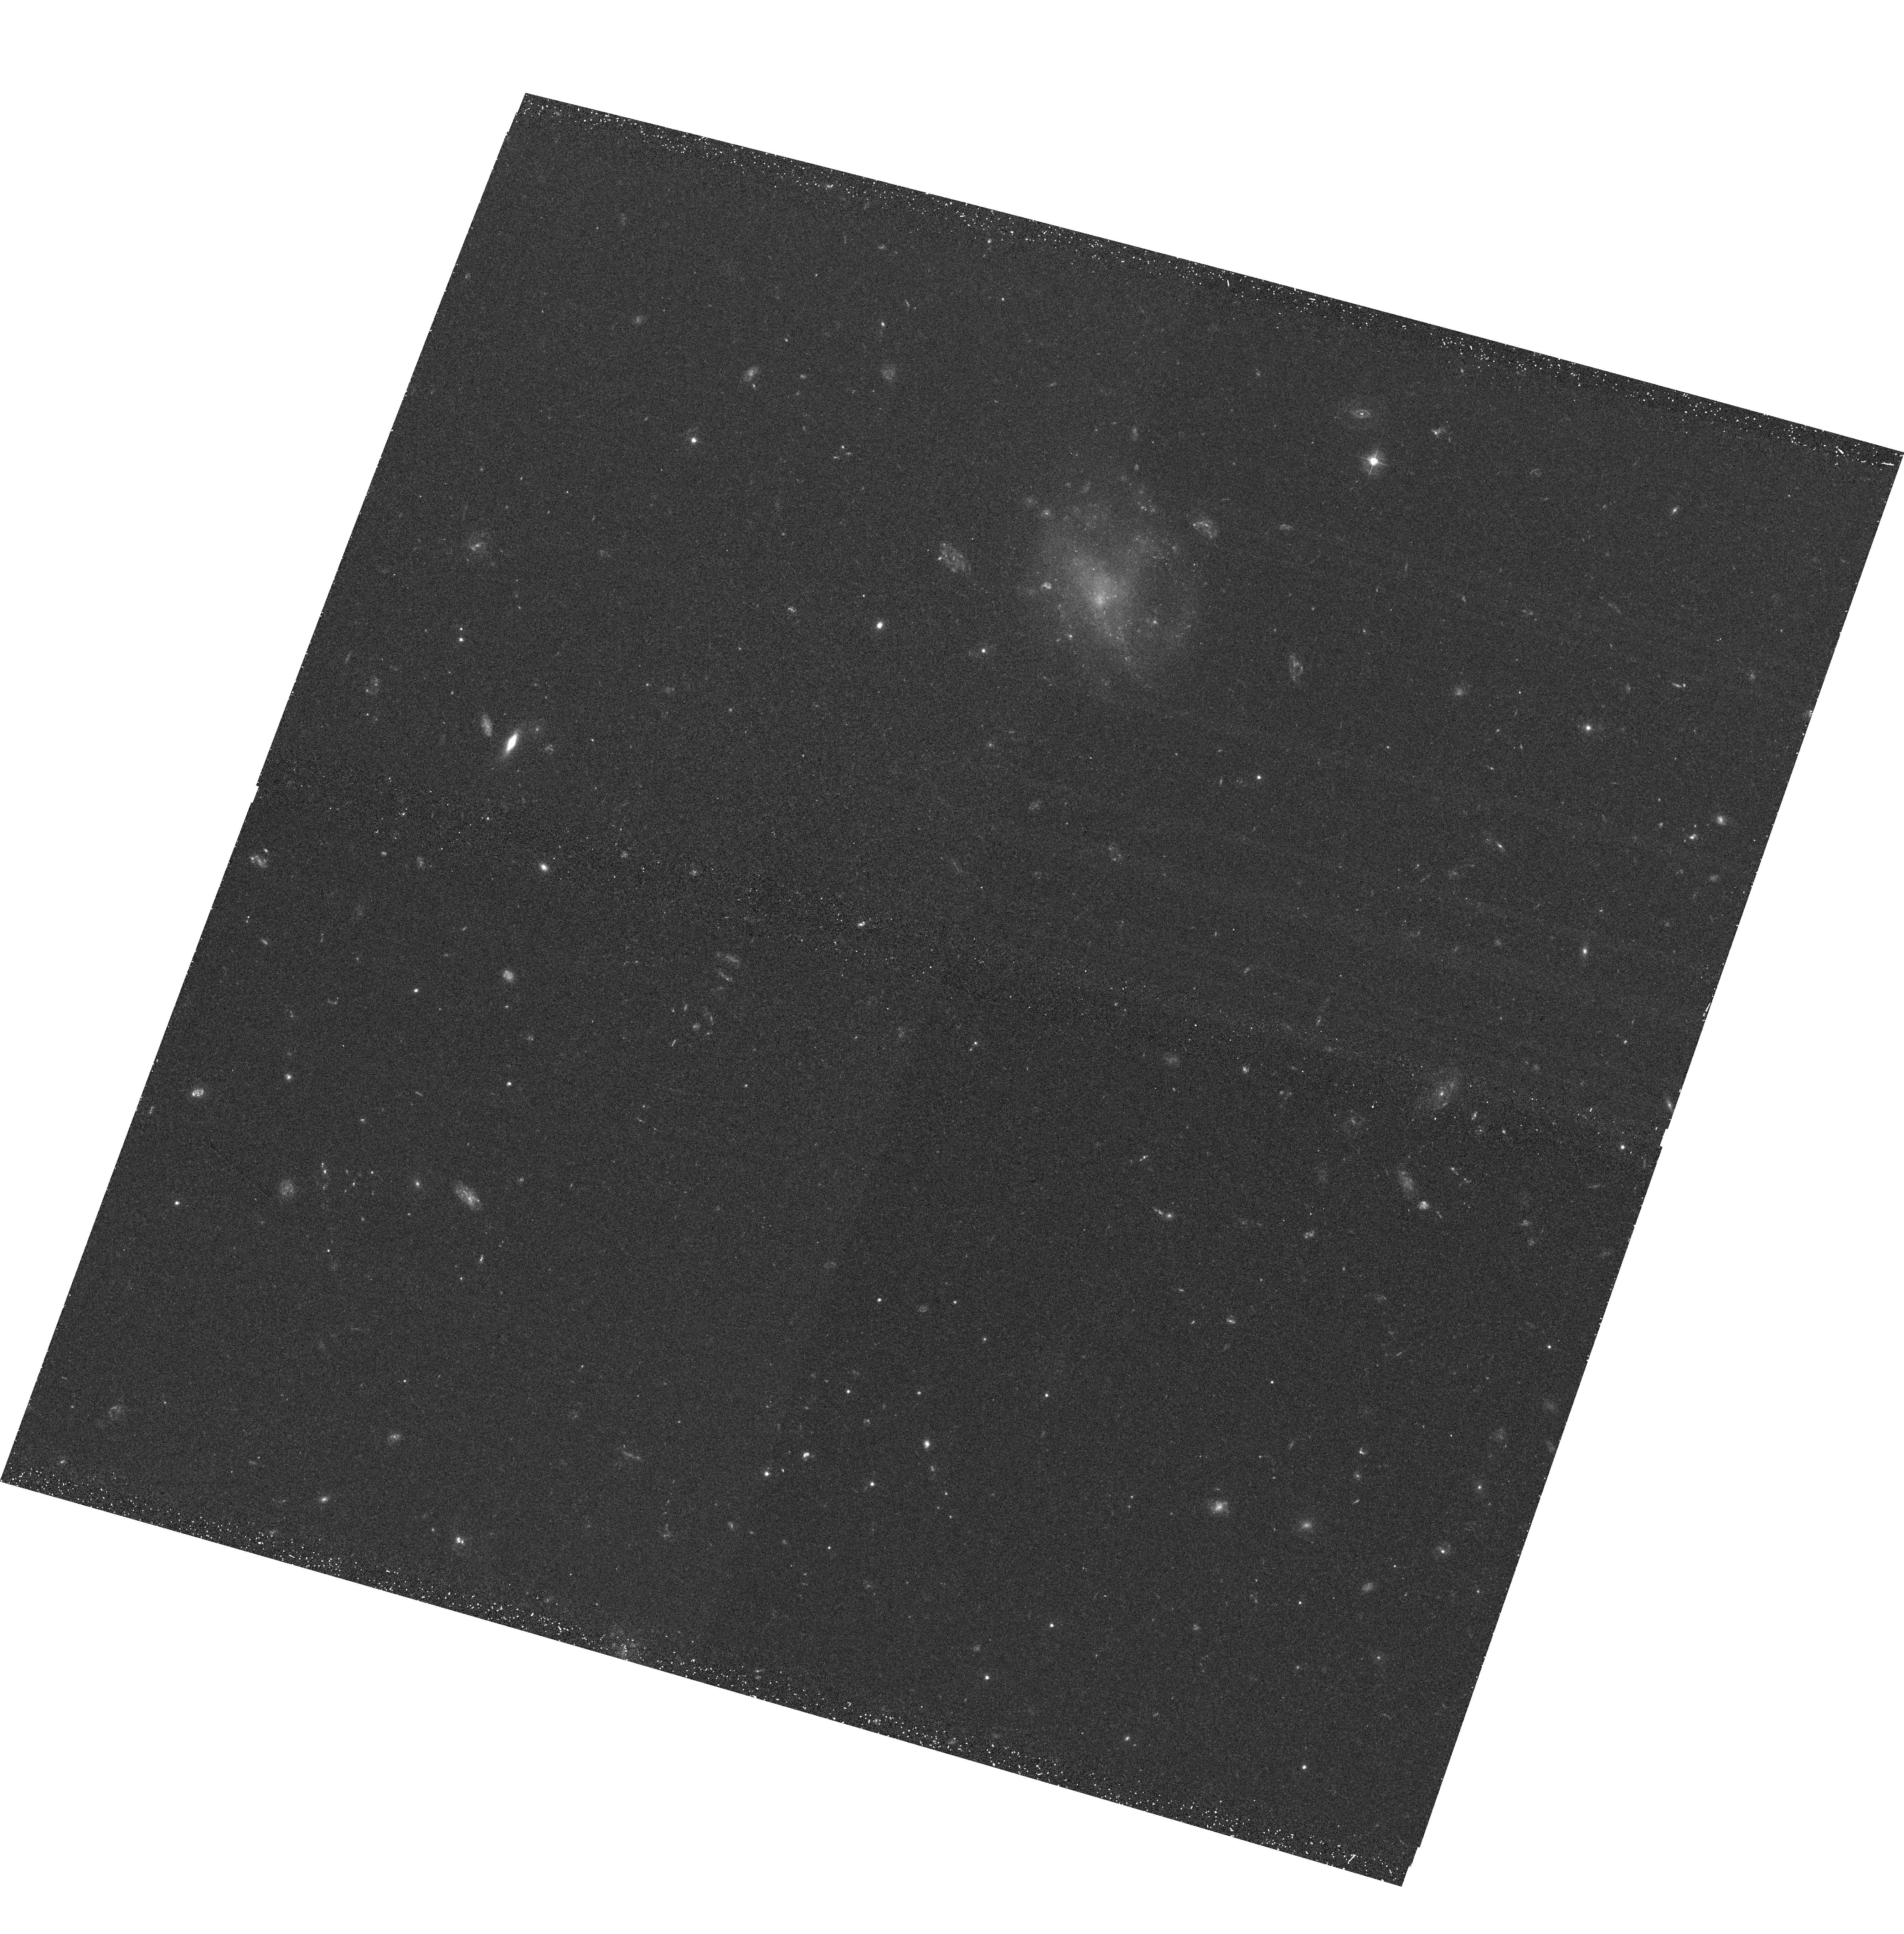
Target: SDSSJ161017.06+531455.2. Instrument: ACS/WFC. Filter: F435W. Exposure: 38 min. Observation ID: hst_10795_02_acs_wfc_f435w_j9pg02

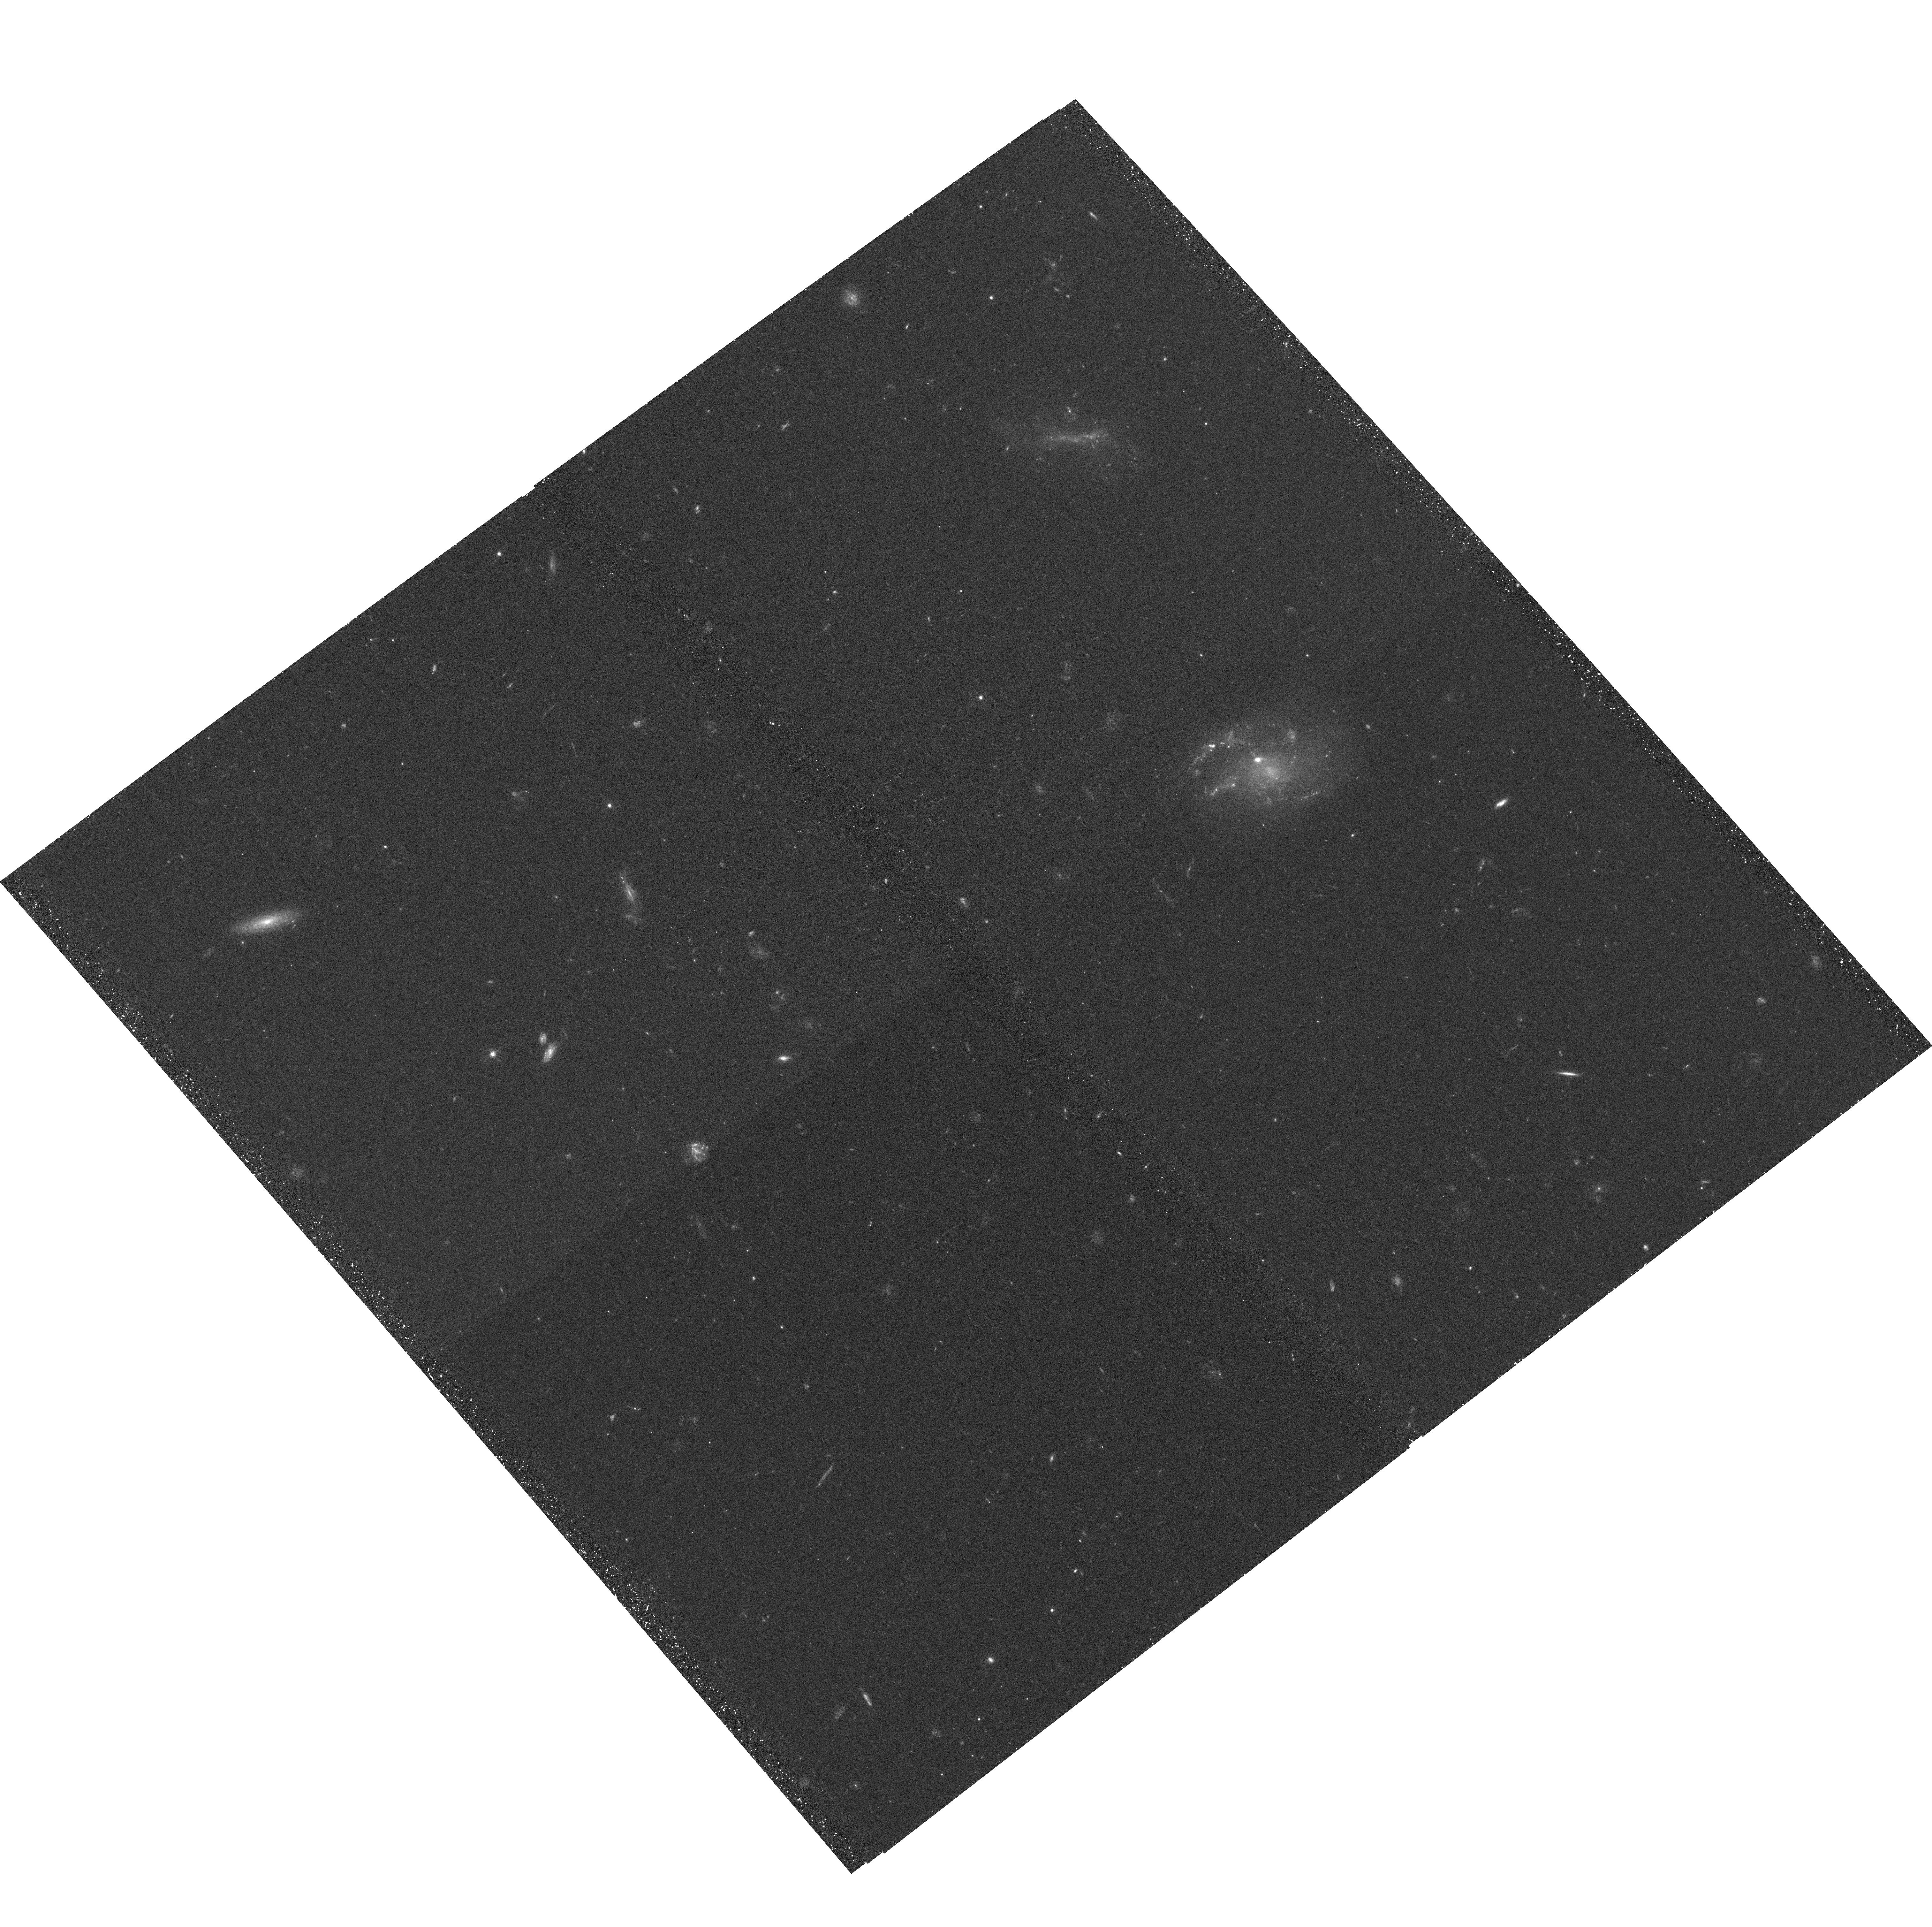
Target: SDSSJ092843.86+590021.6. Instrument: ACS/WFC. Filter: F435W. Exposure: 38 min. Observation ID: hst_10795_01_acs_wfc_f435w_j9pg01

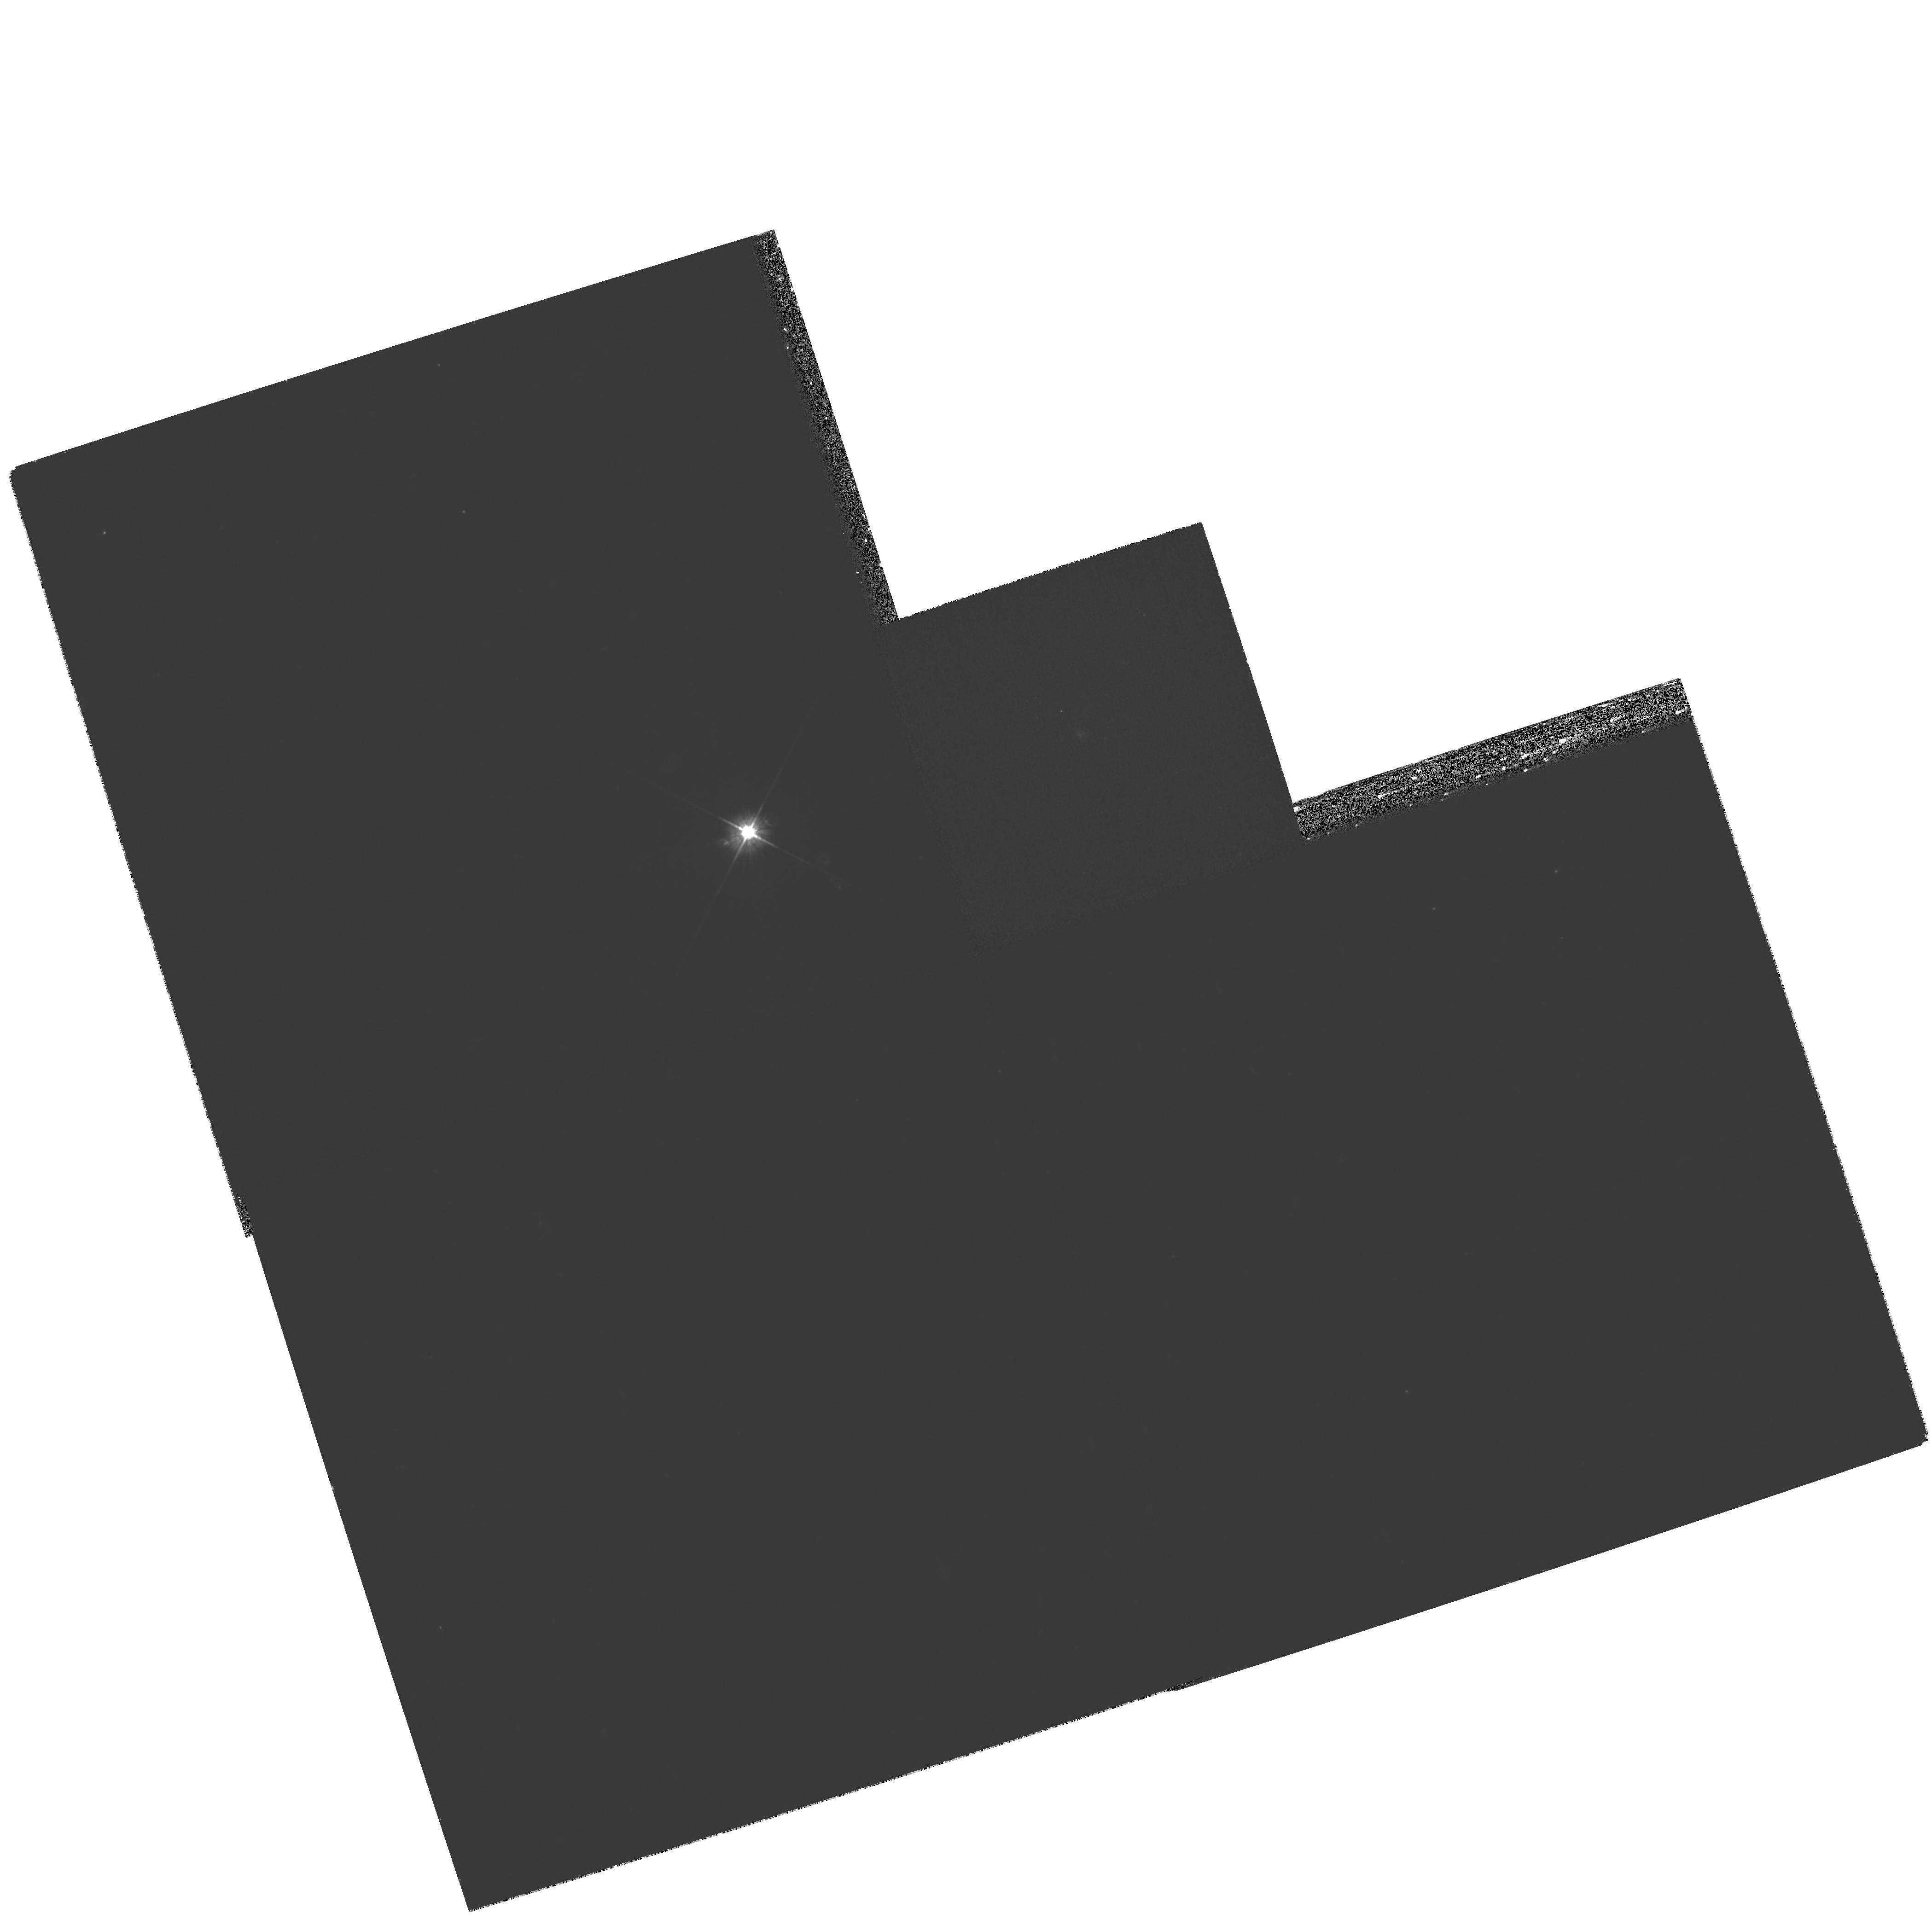
Target: SDSSJ020707.48-082726. Instrument: WFPC2/PC. Filter: F450W. Exposure: 1.8 h. Observation ID: hst_10795_03_wfpc2_pc_f450w_u9pg03

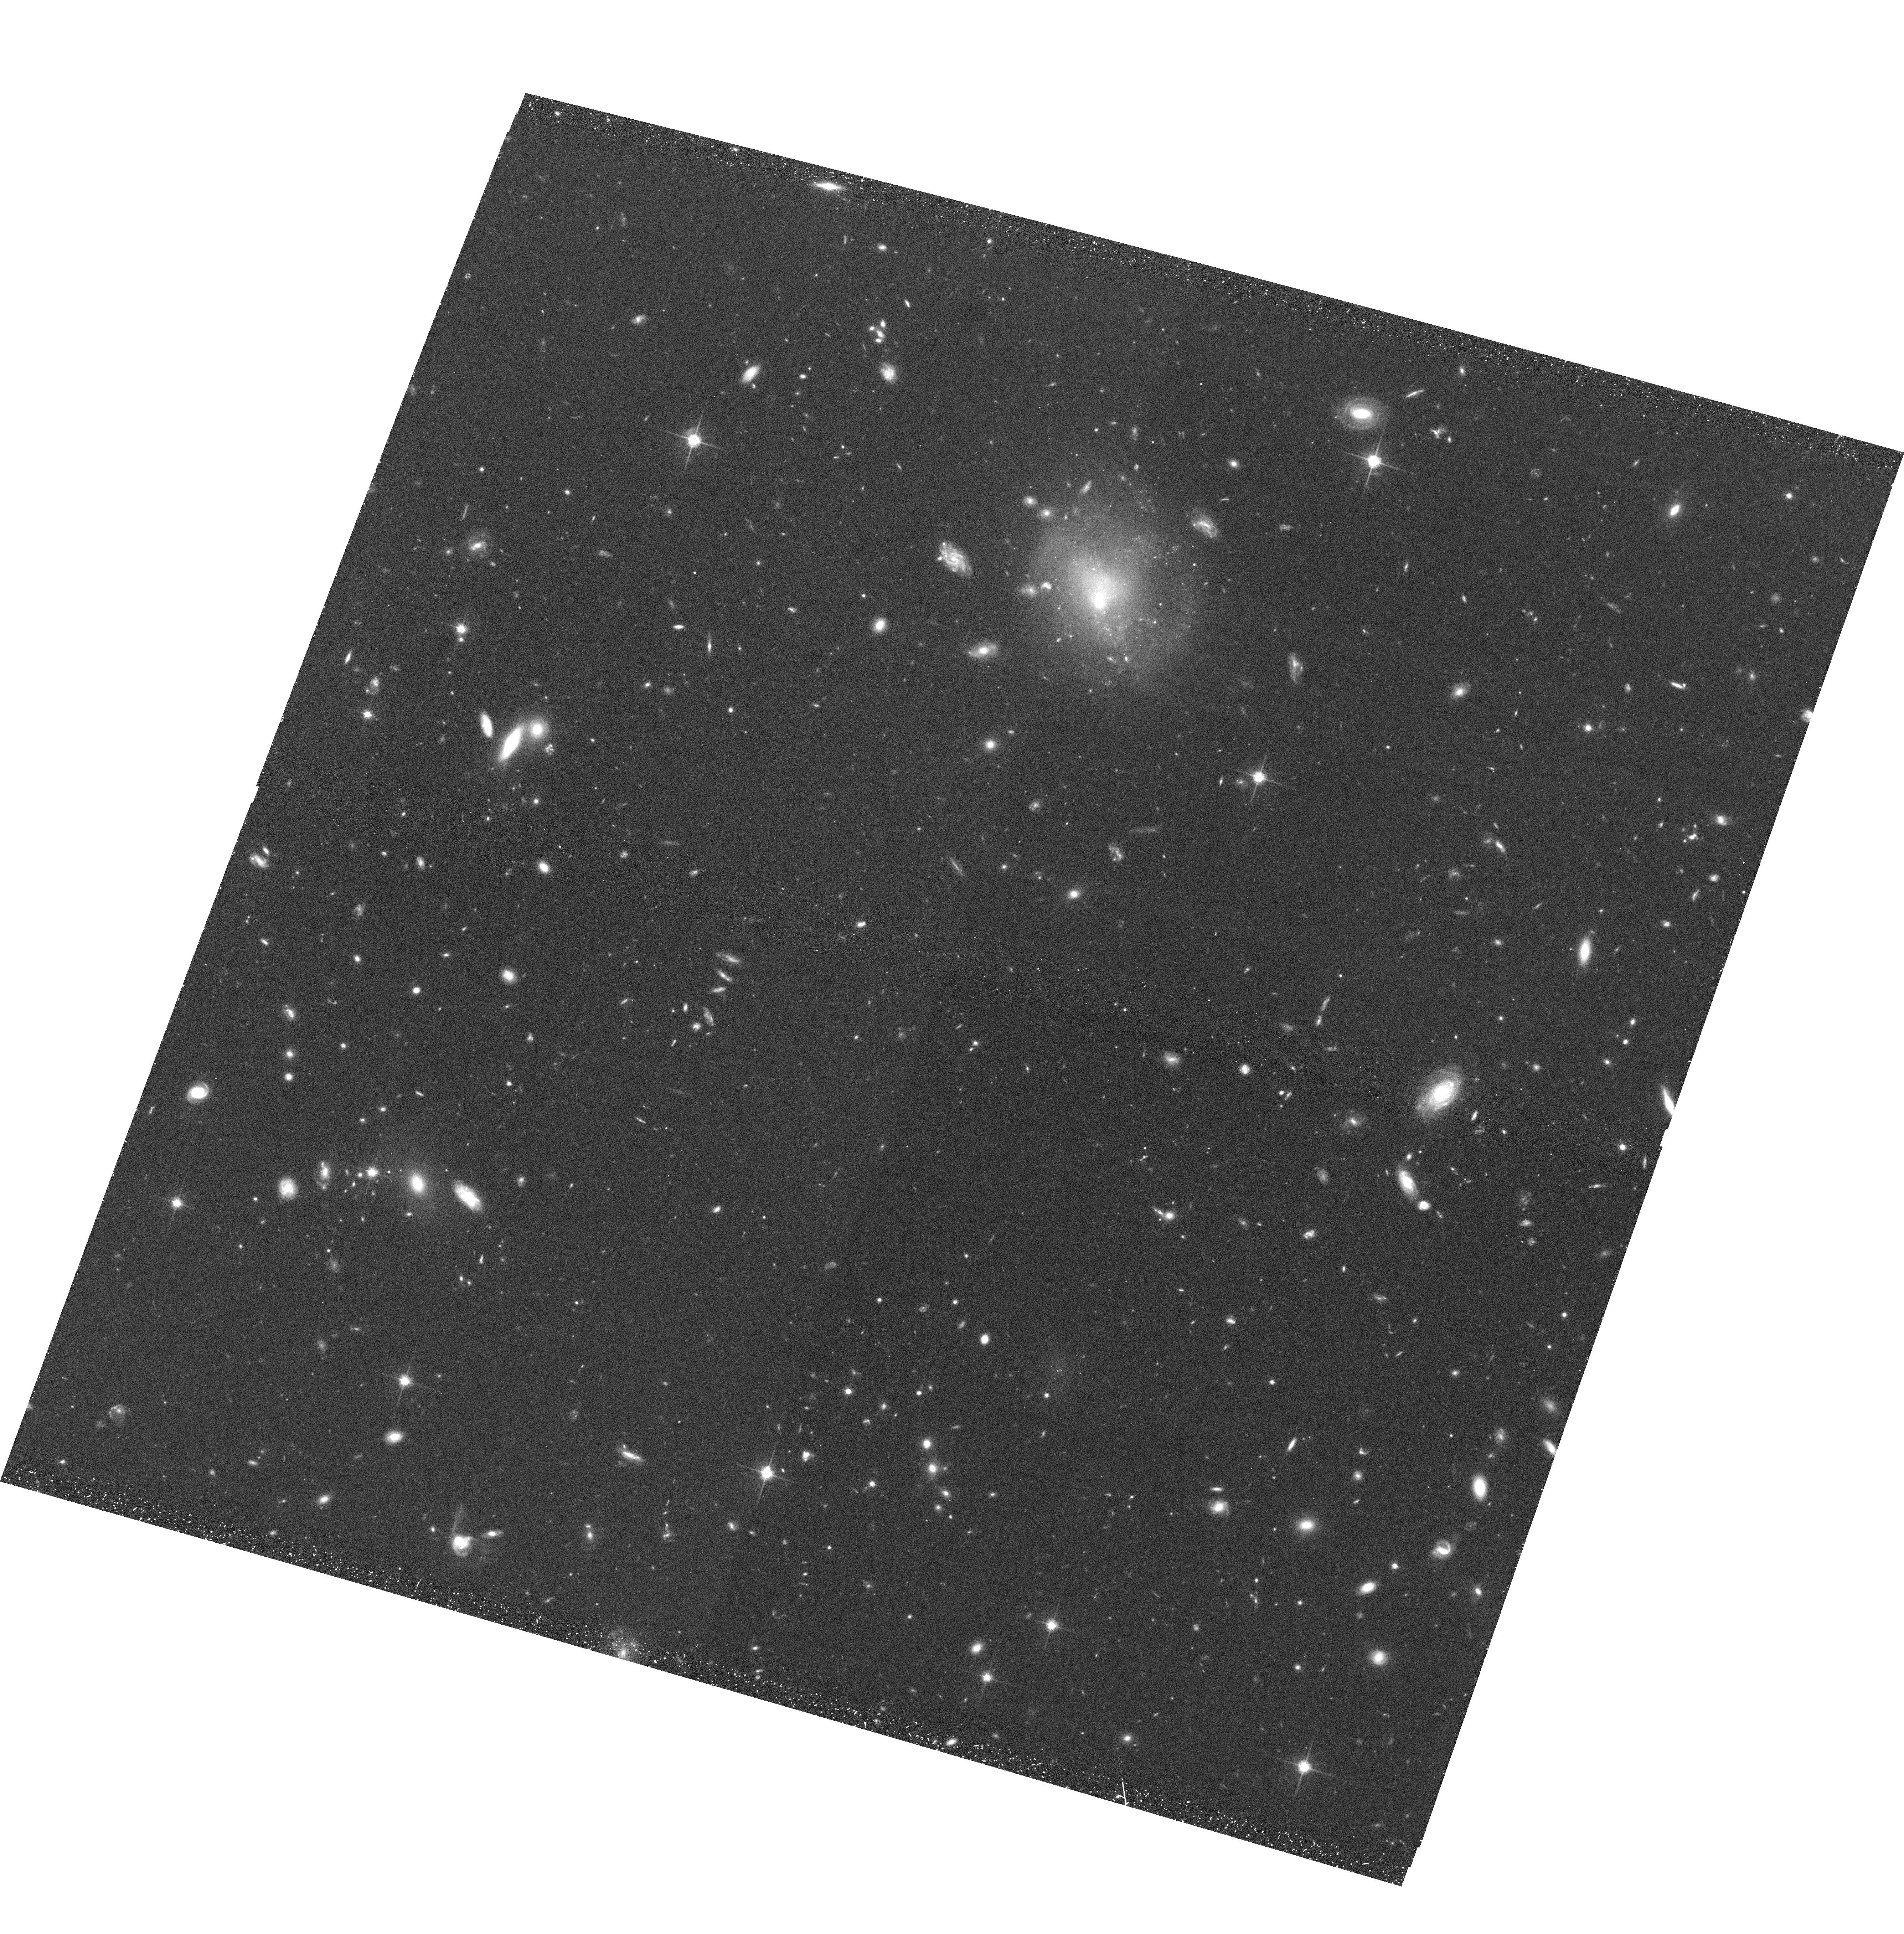
Target: SDSSJ161017.06+531455.2. Instrument: ACS/WFC. Filter: F814W. Exposure: 39 min. Observation ID: hst_10795_02_acs_wfc_f814w_j9pg02

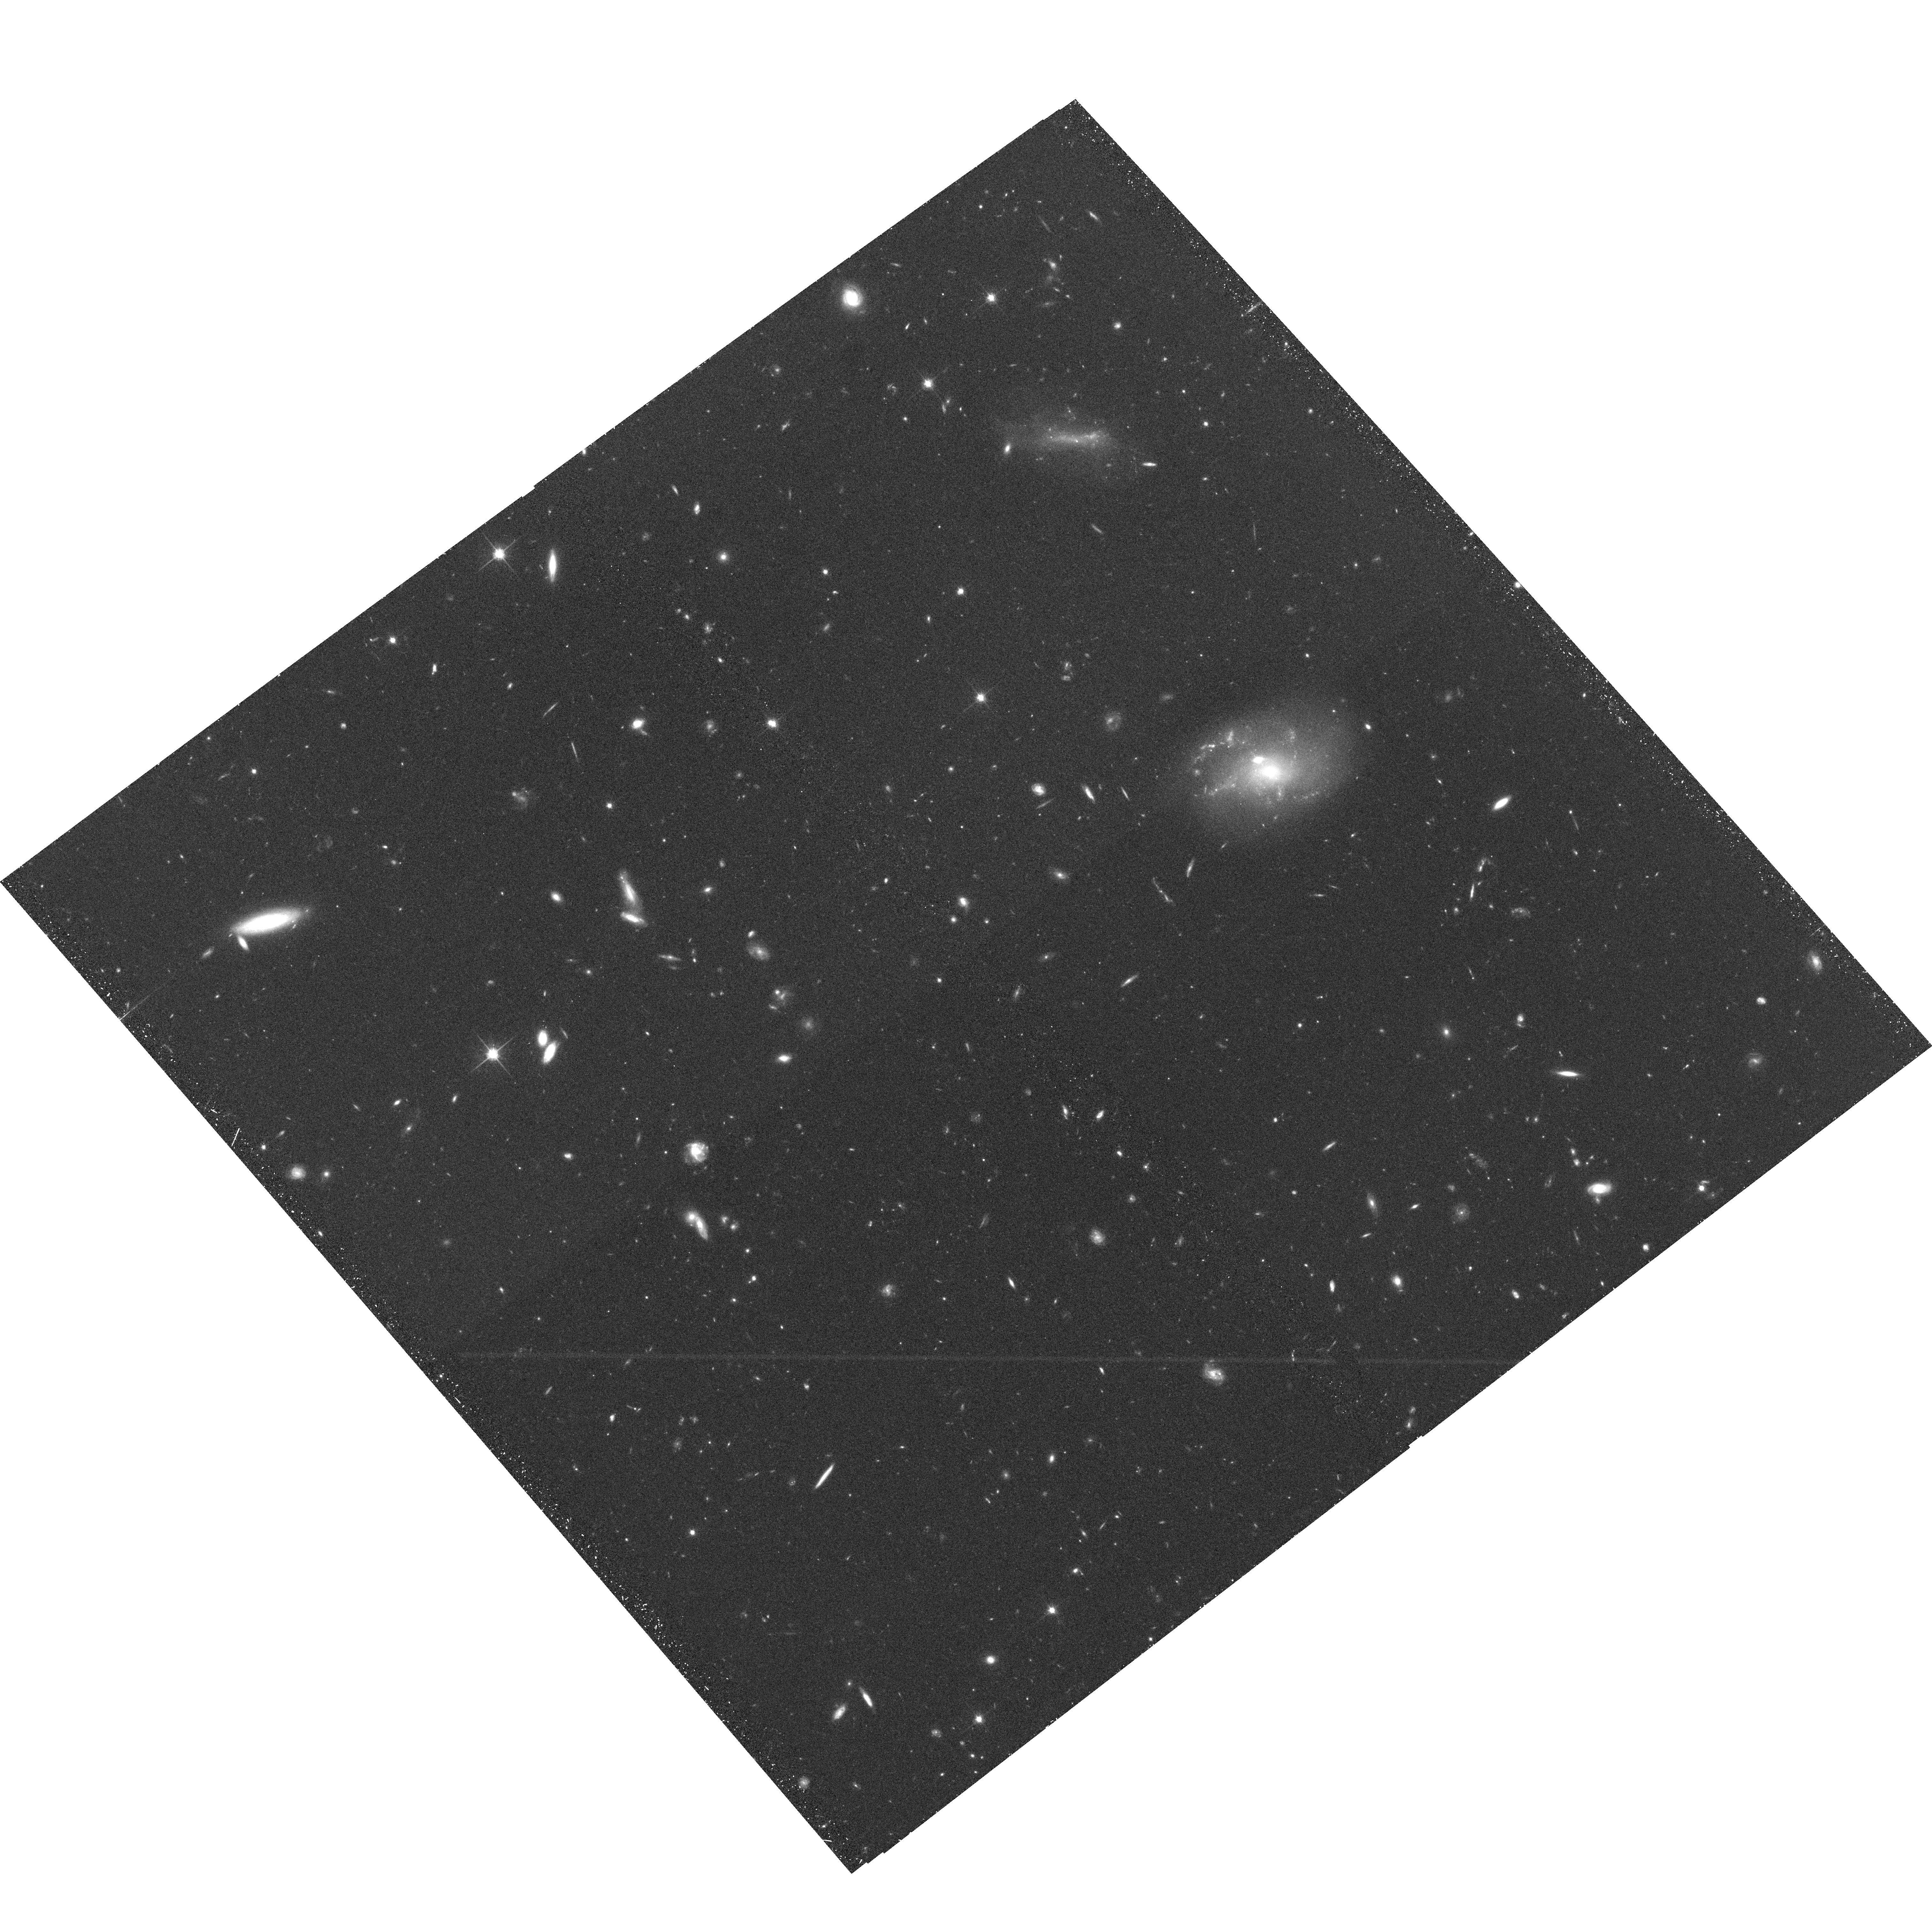
Target: SDSSJ092843.86+590021.6. Instrument: ACS/WFC. Filter: F814W. Exposure: 40 min. Observation ID: hst_10795_01_acs_wfc_f814w_j9pg01

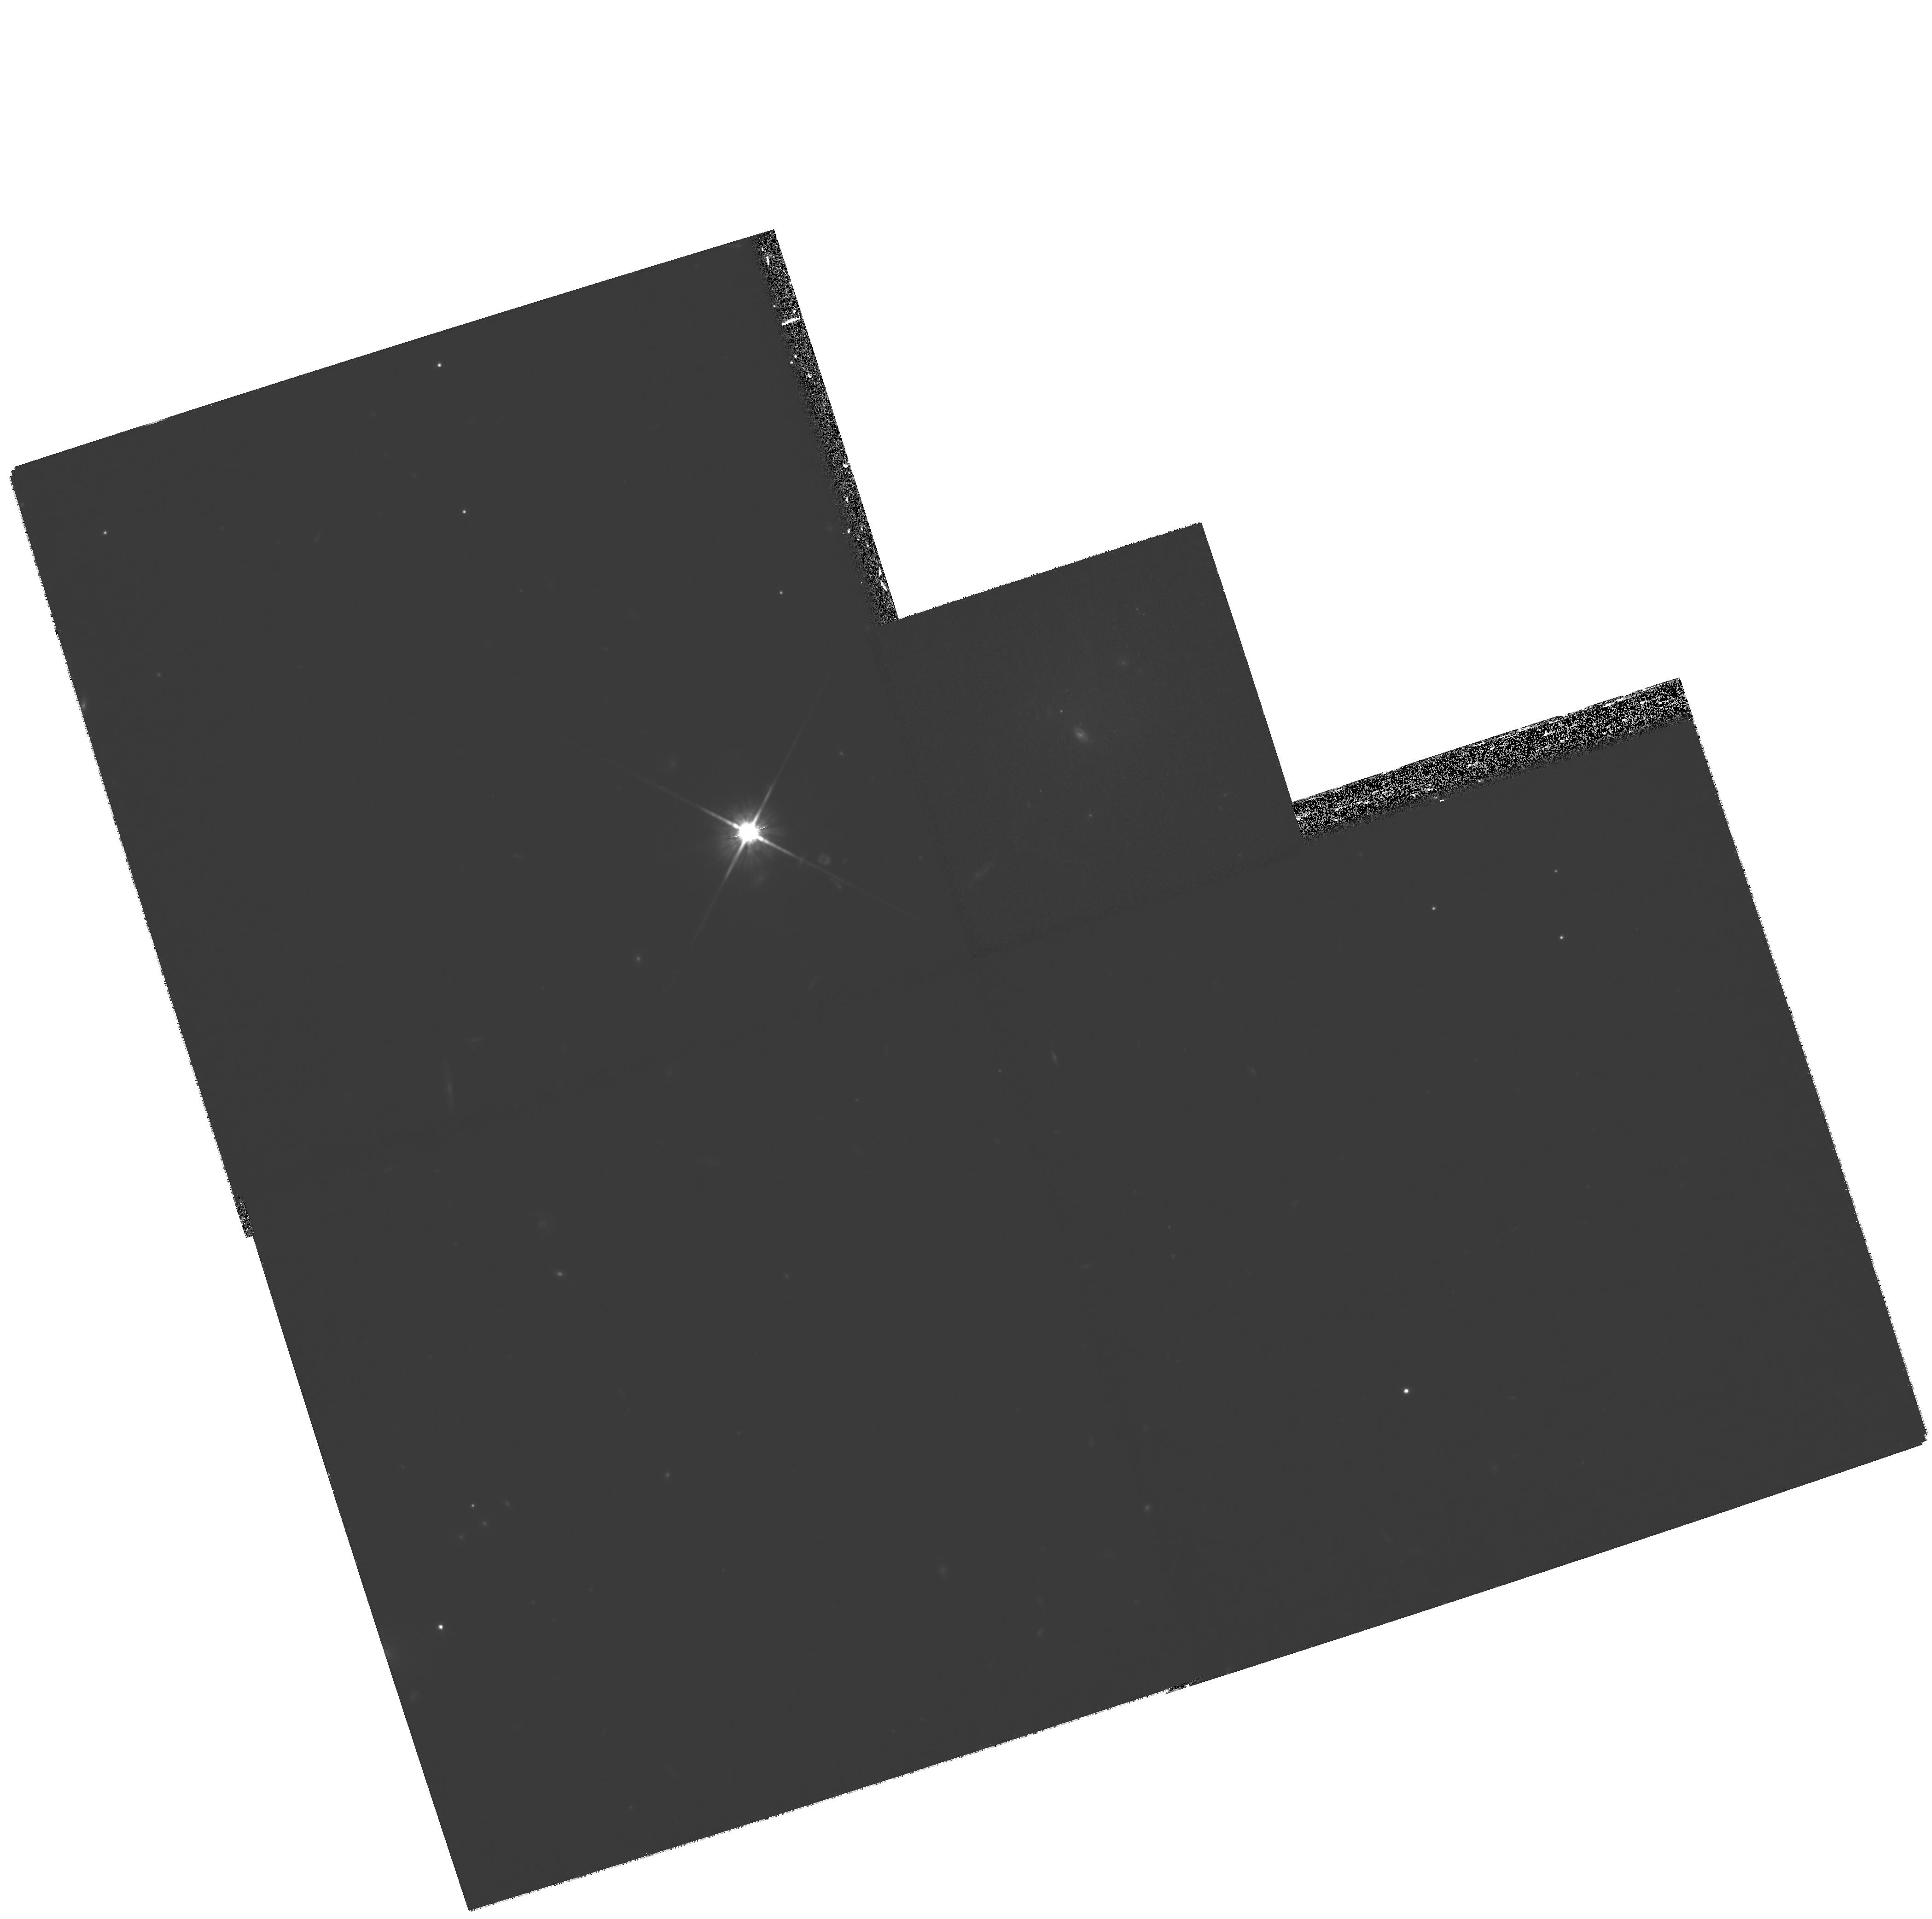
Target: SDSSJ020707.48-082726. Instrument: WFPC2/PC. Filter: F814W. Exposure: 1.8 h. Observation ID: hst_10795_04_wfpc2_pc_f814w_u9pg04

The Largest Galaxies in the Local Universe: New Light on Disk Galaxy Formation? (PI: Heckman, Timothy M.)

In the standard scenario of disk galaxy formation in a hierarchical Universe, large disks form late via the accretion of either hot or cold gas. Direct observational evidence for such late accretion-driven disk formation has not been forthcoming. In this proposal, we describe the discovery of a rare new type of galaxy that may be examples of massive disks in the process of assembly. We have identified a sample of three such galaxies selected from the SDSS DR4. They are extremely large (diameters over 100 kpc) and highly luminous systems with amorphous structures (no obvious spiral arms or bulges). They are larger than the largest normal spirals in the survey, and have significantly bluer colors, lower metallicities, lower dust extinctions, higher UV luminosities and higher total star formation rates than the most massive ordinary spirals. We request HST images in the rest-frame near-UV and red to provide detailed maps of the underlying structure of these galaxies as well as the distribution of the young stars. The interstellar medium of these galaxies is evidently quite different from that of normal large spirals and starburst galaxies and they may be experiencing a different mode of star formation. We believe they are worthy of further investigation with the high-resolution imaging capabilities of HST.